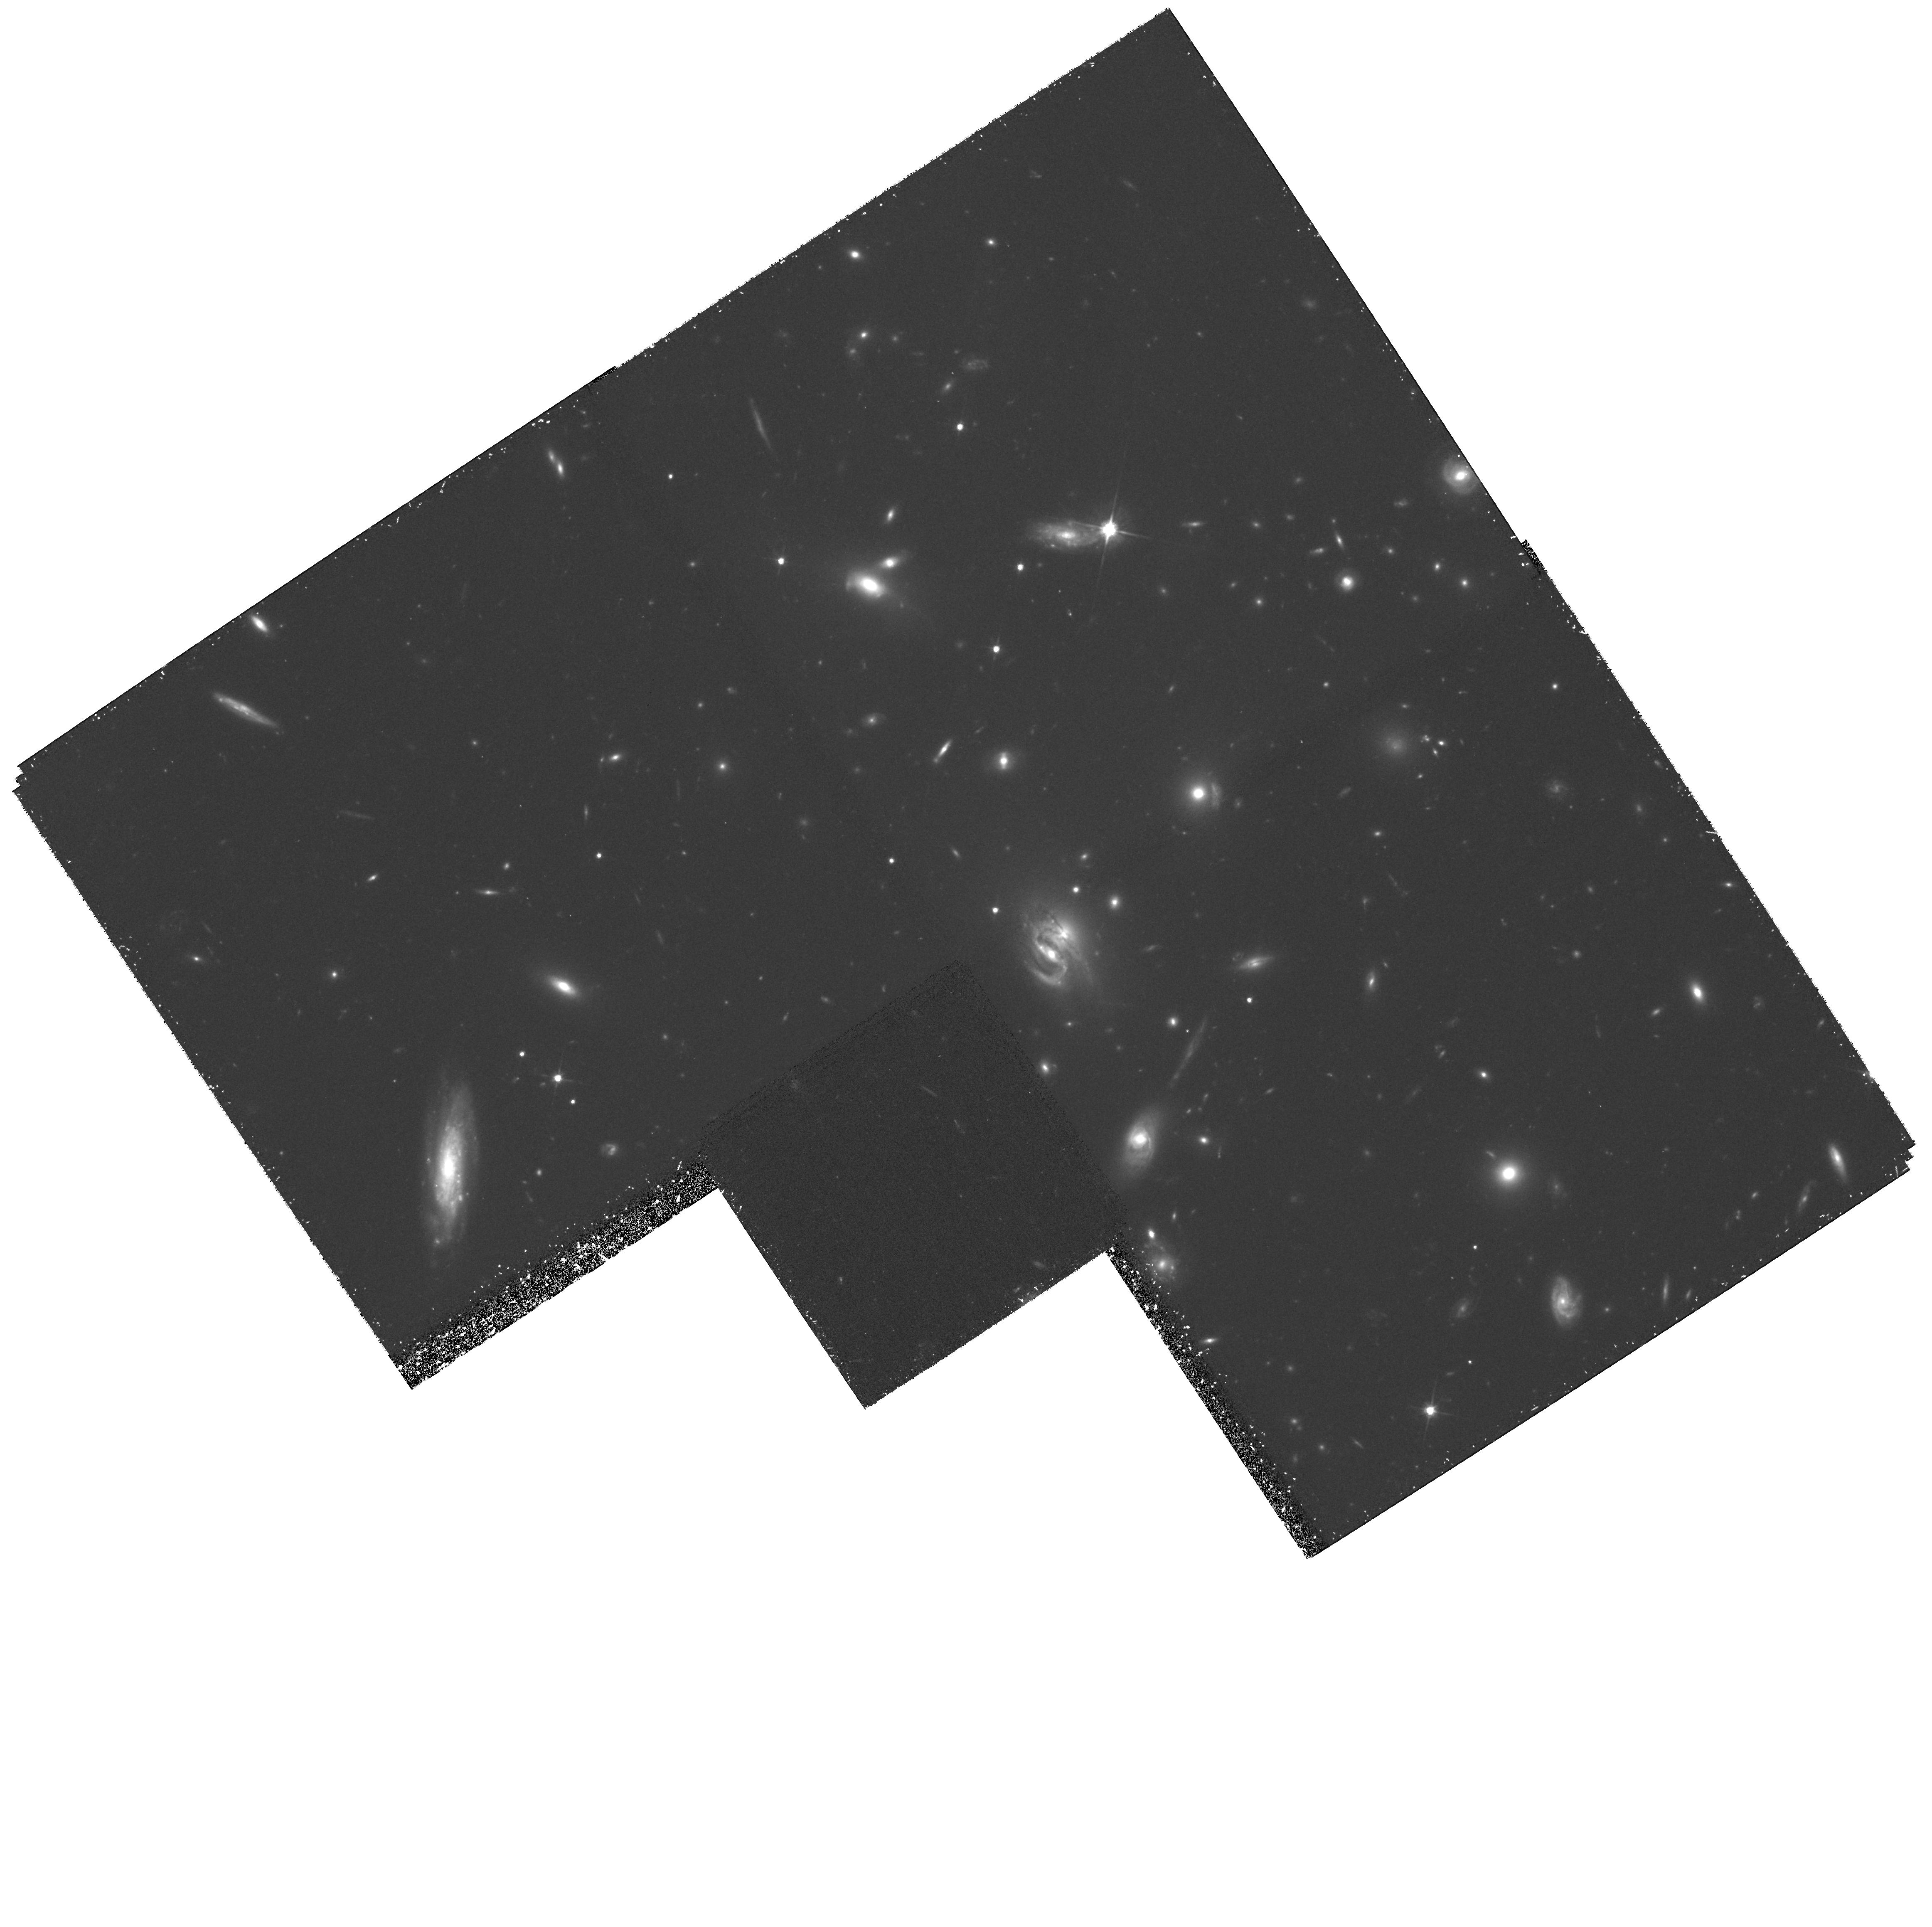
Target: GAL-CLUS-0818+5654
Instrument: WFPC2/PC
Filter: F702W
Exposure: 2 h
Observation ID: hst_8325_01_wfpc2_pc_f702w_u5hm01

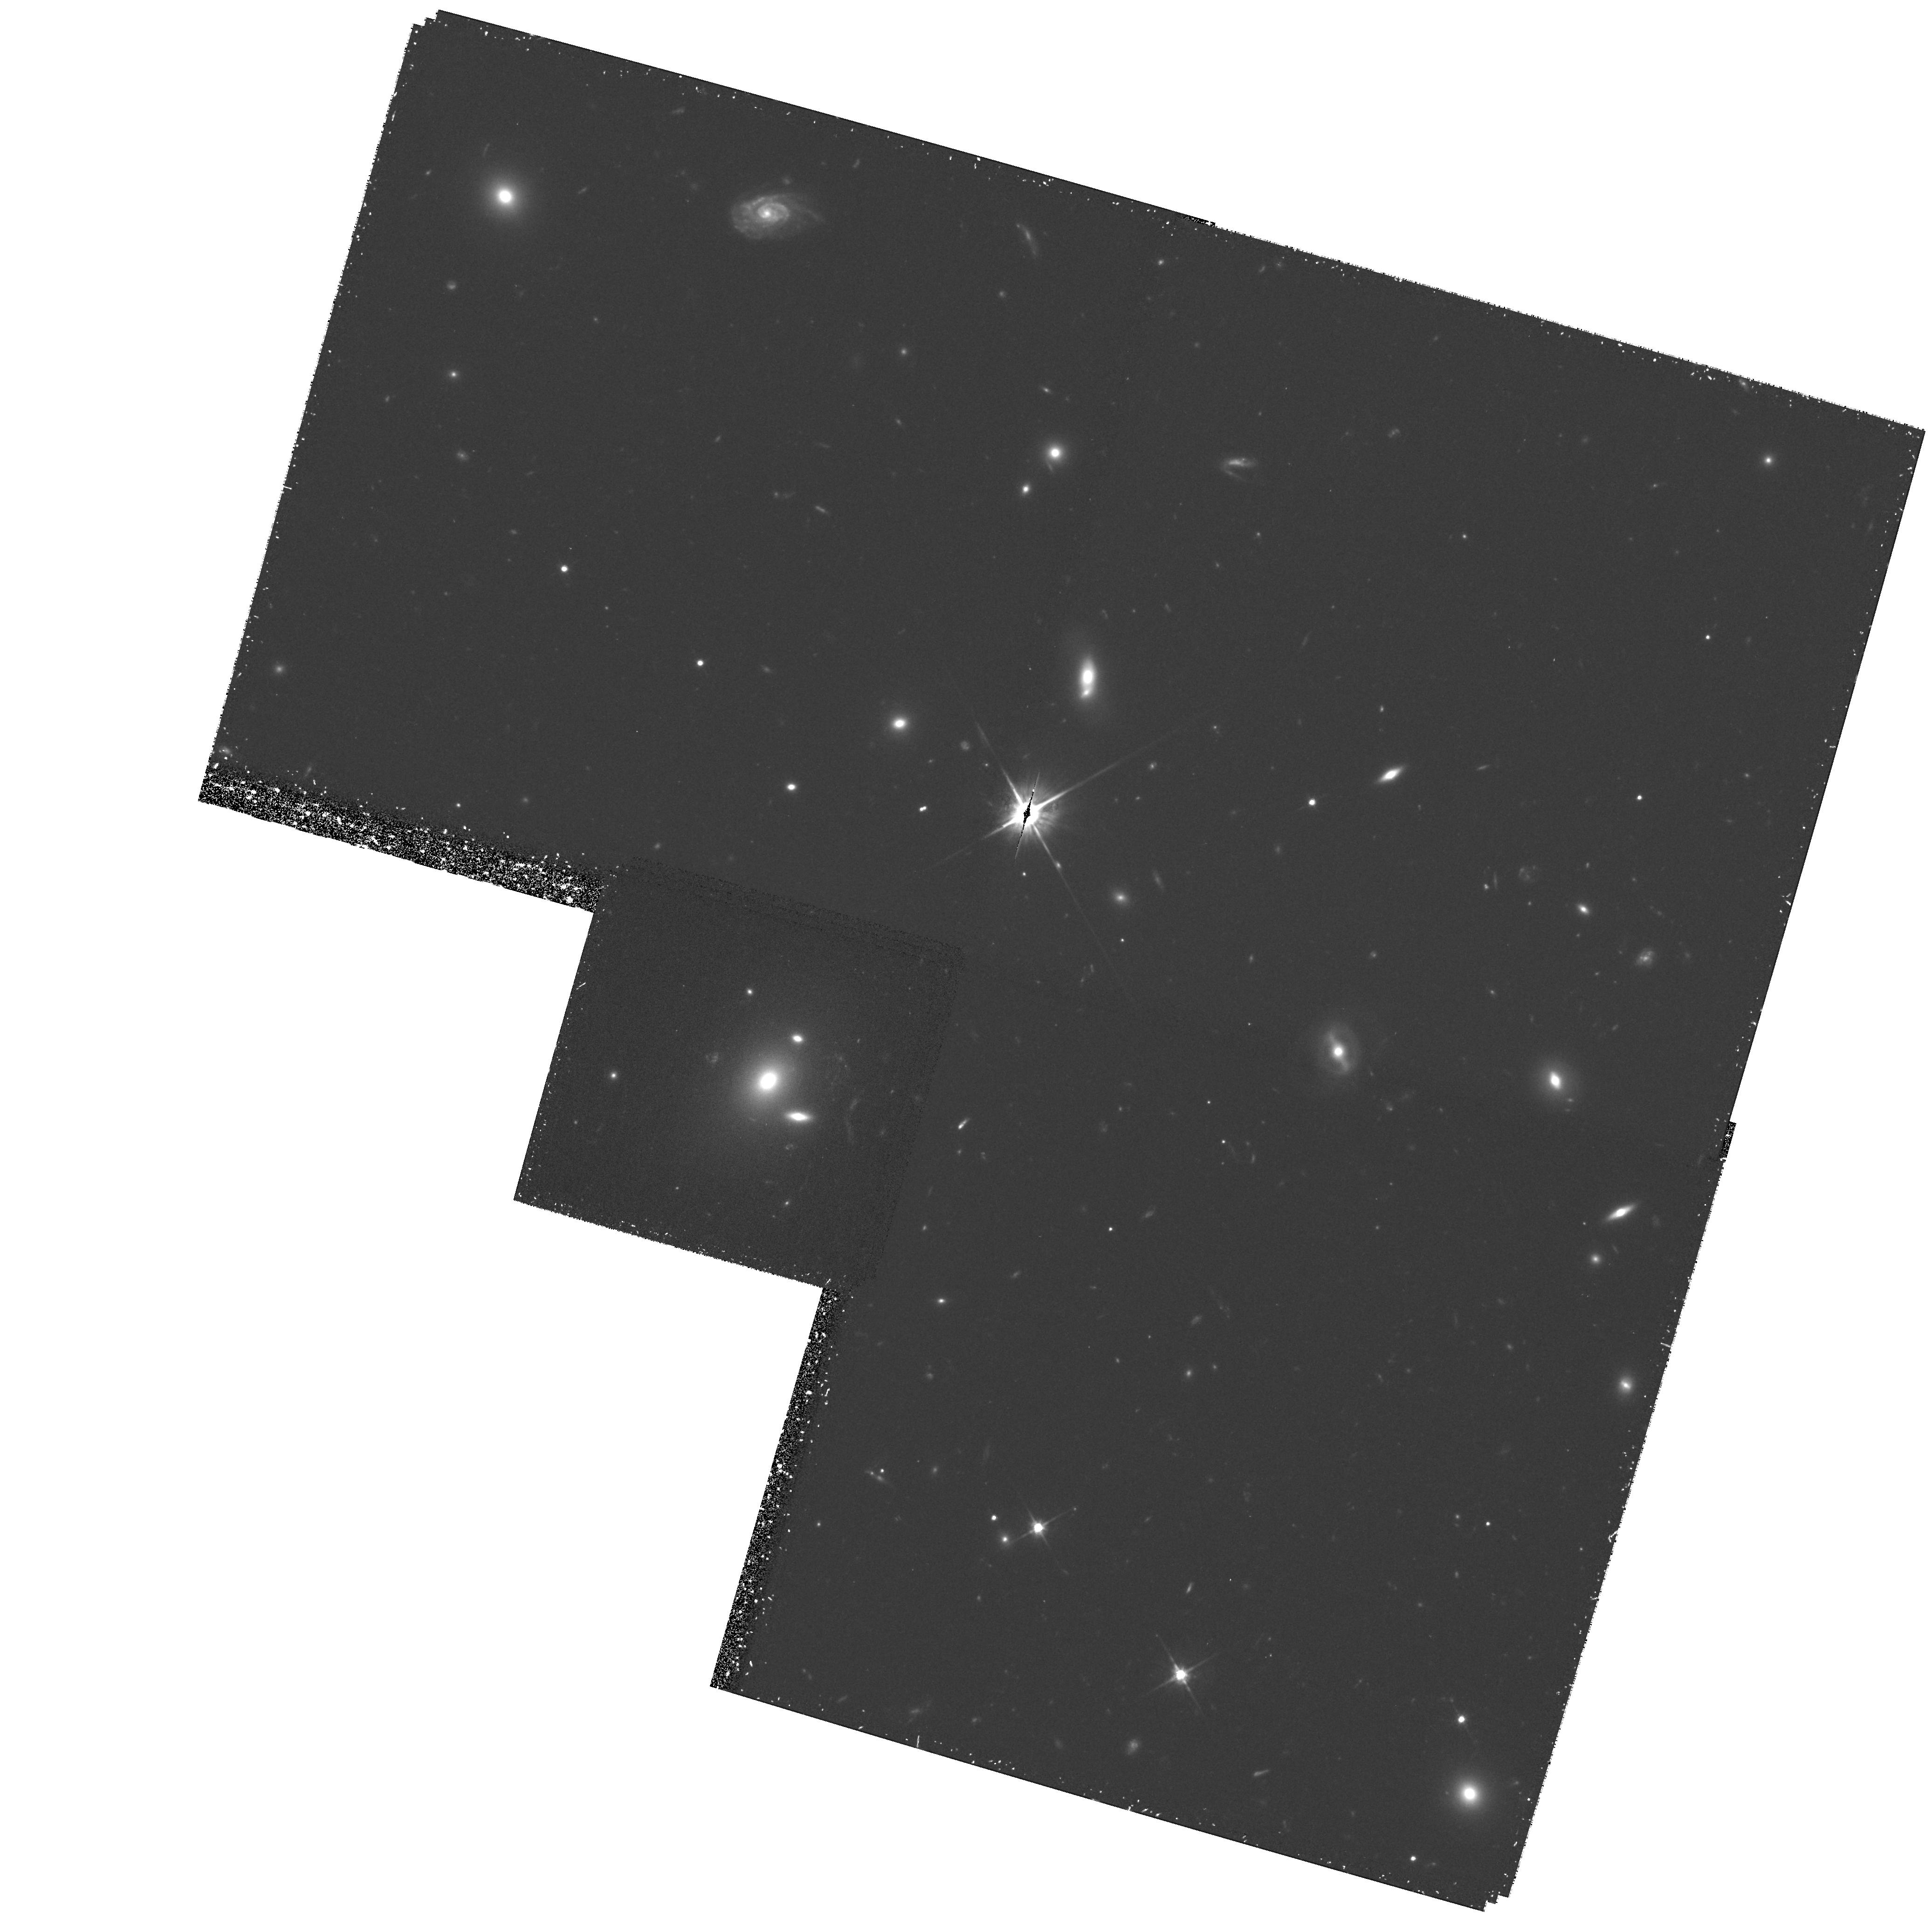
Target: GAL-CLUS-0819+7054
Instrument: WFPC2/PC
Filter: F702W
Exposure: 1.9 h
Observation ID: hst_8325_02_wfpc2_pc_f702w_u5hm02

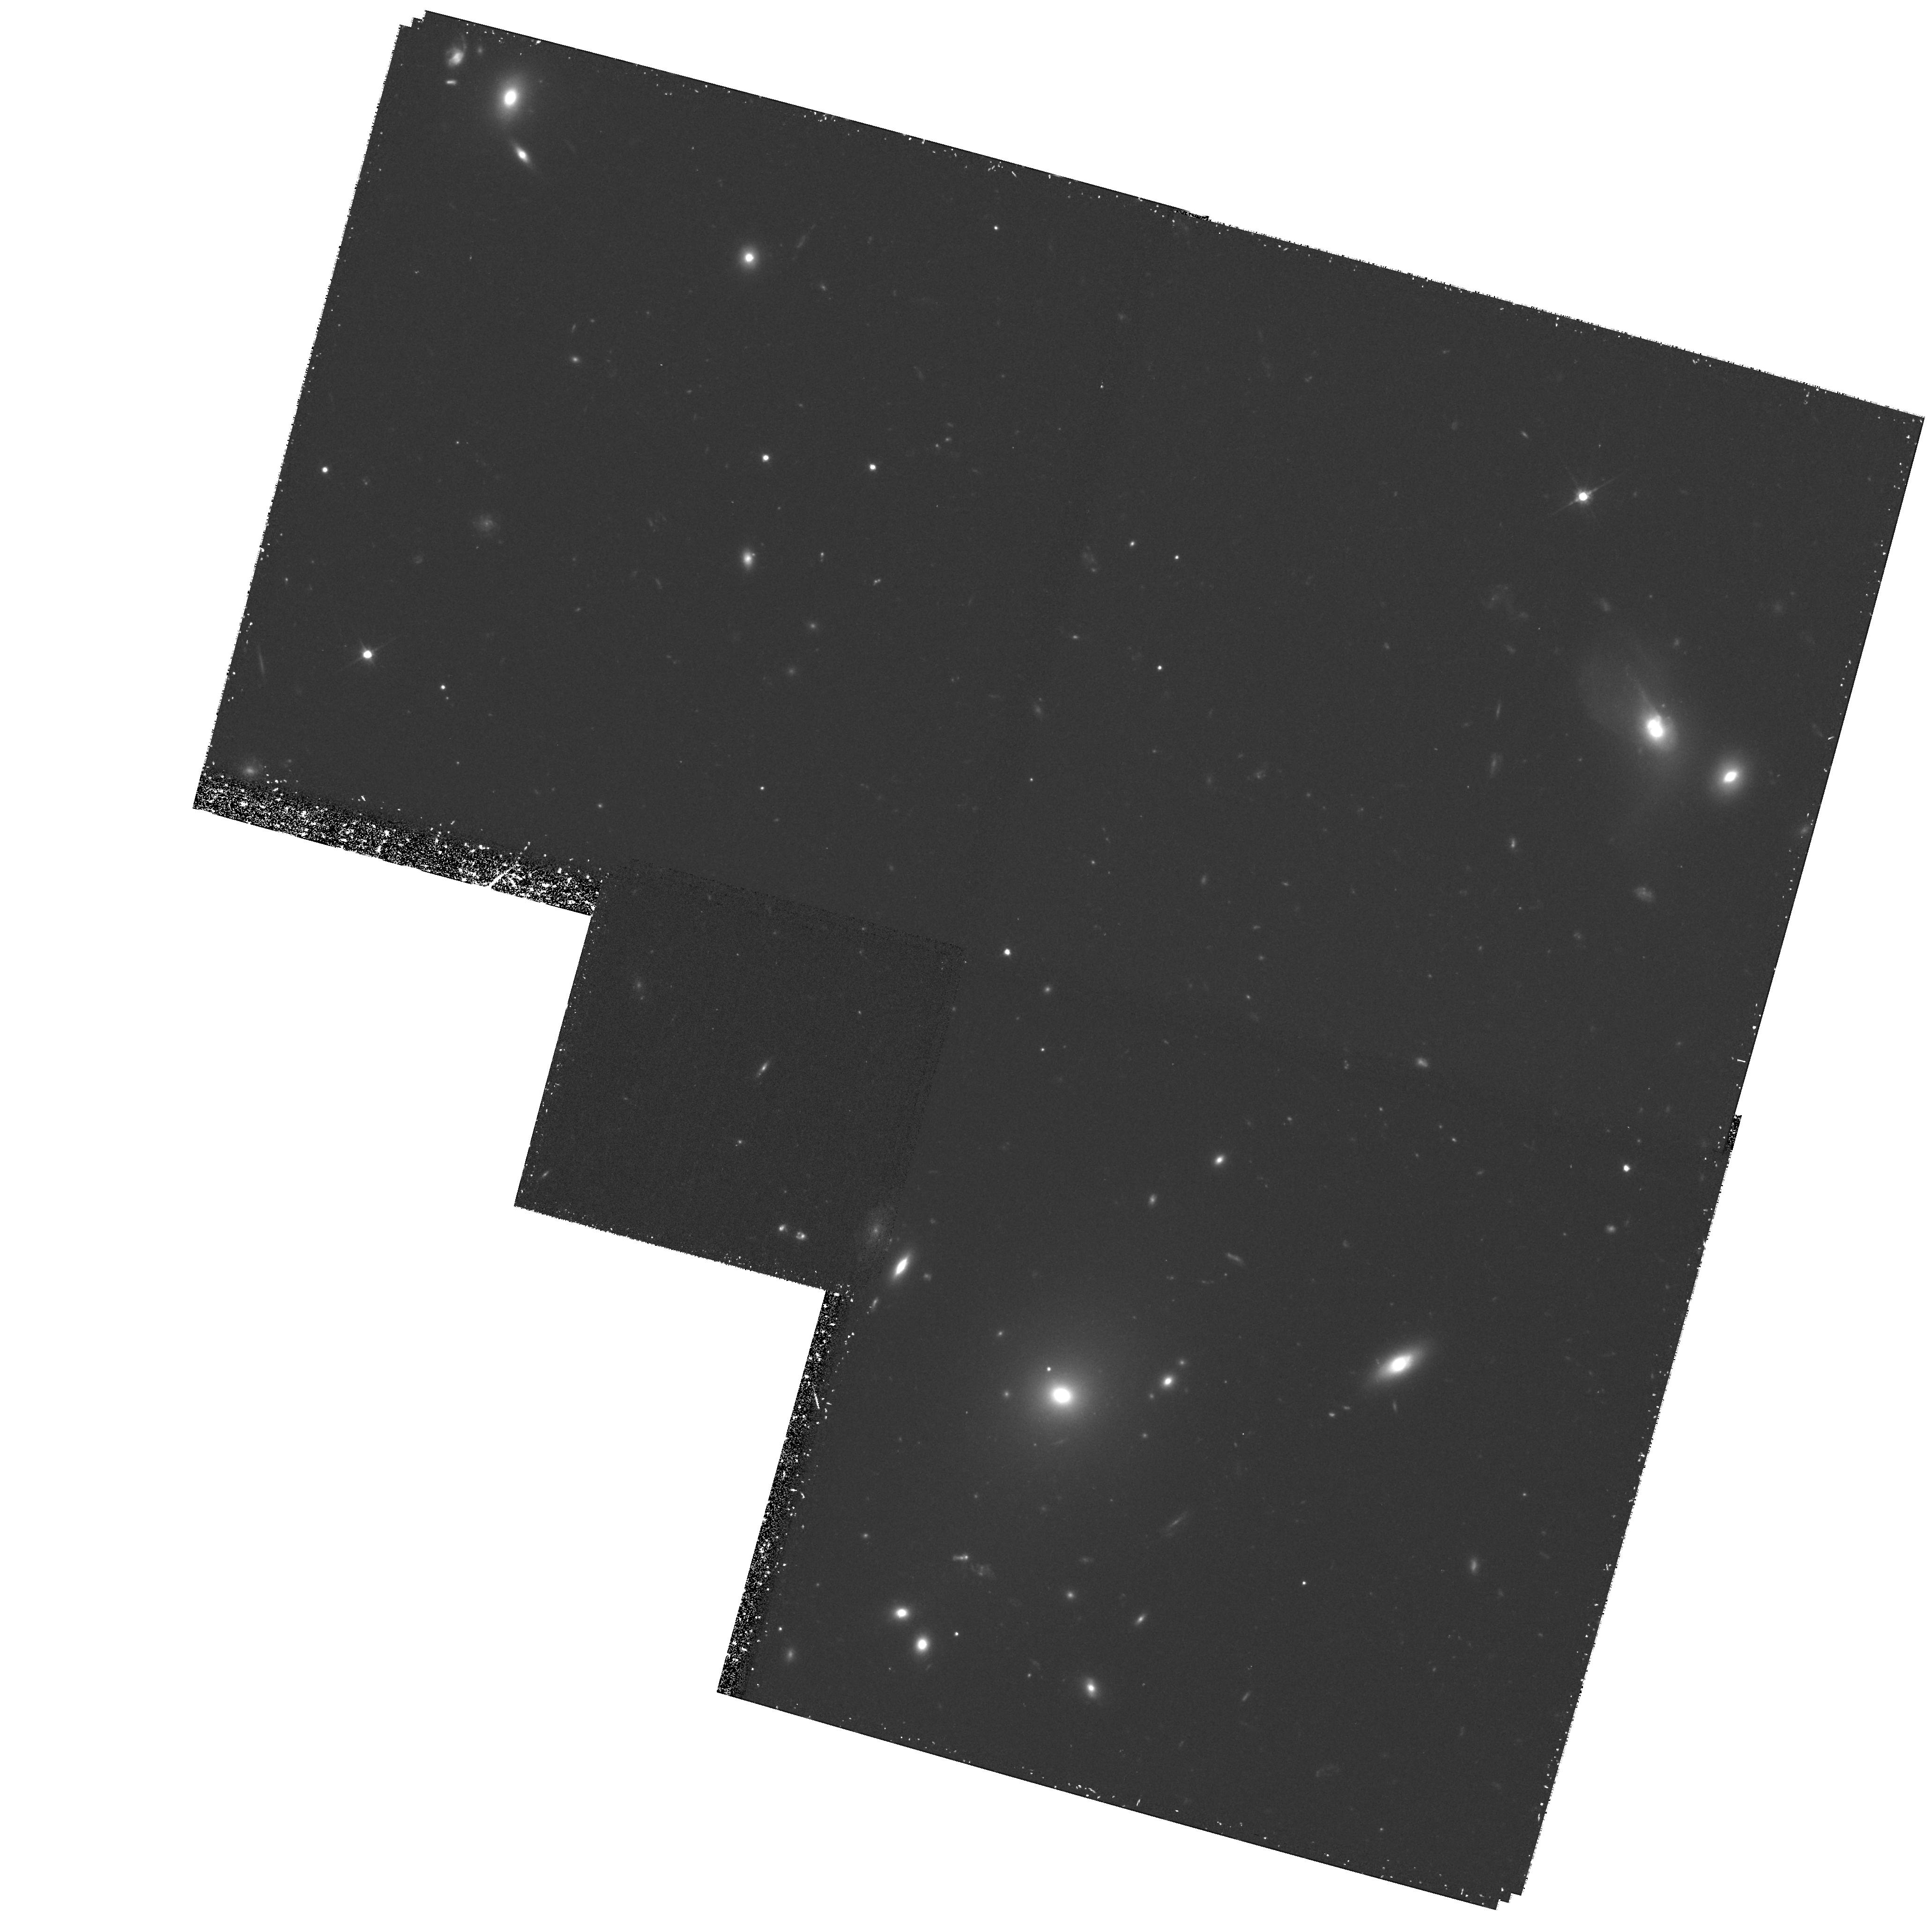
Target: GAL-CLUS-0841+7046
Instrument: WFPC2/PC
Filter: F702W
Exposure: 1.9 h
Observation ID: hst_8325_03_wfpc2_pc_f702w_u5hm03

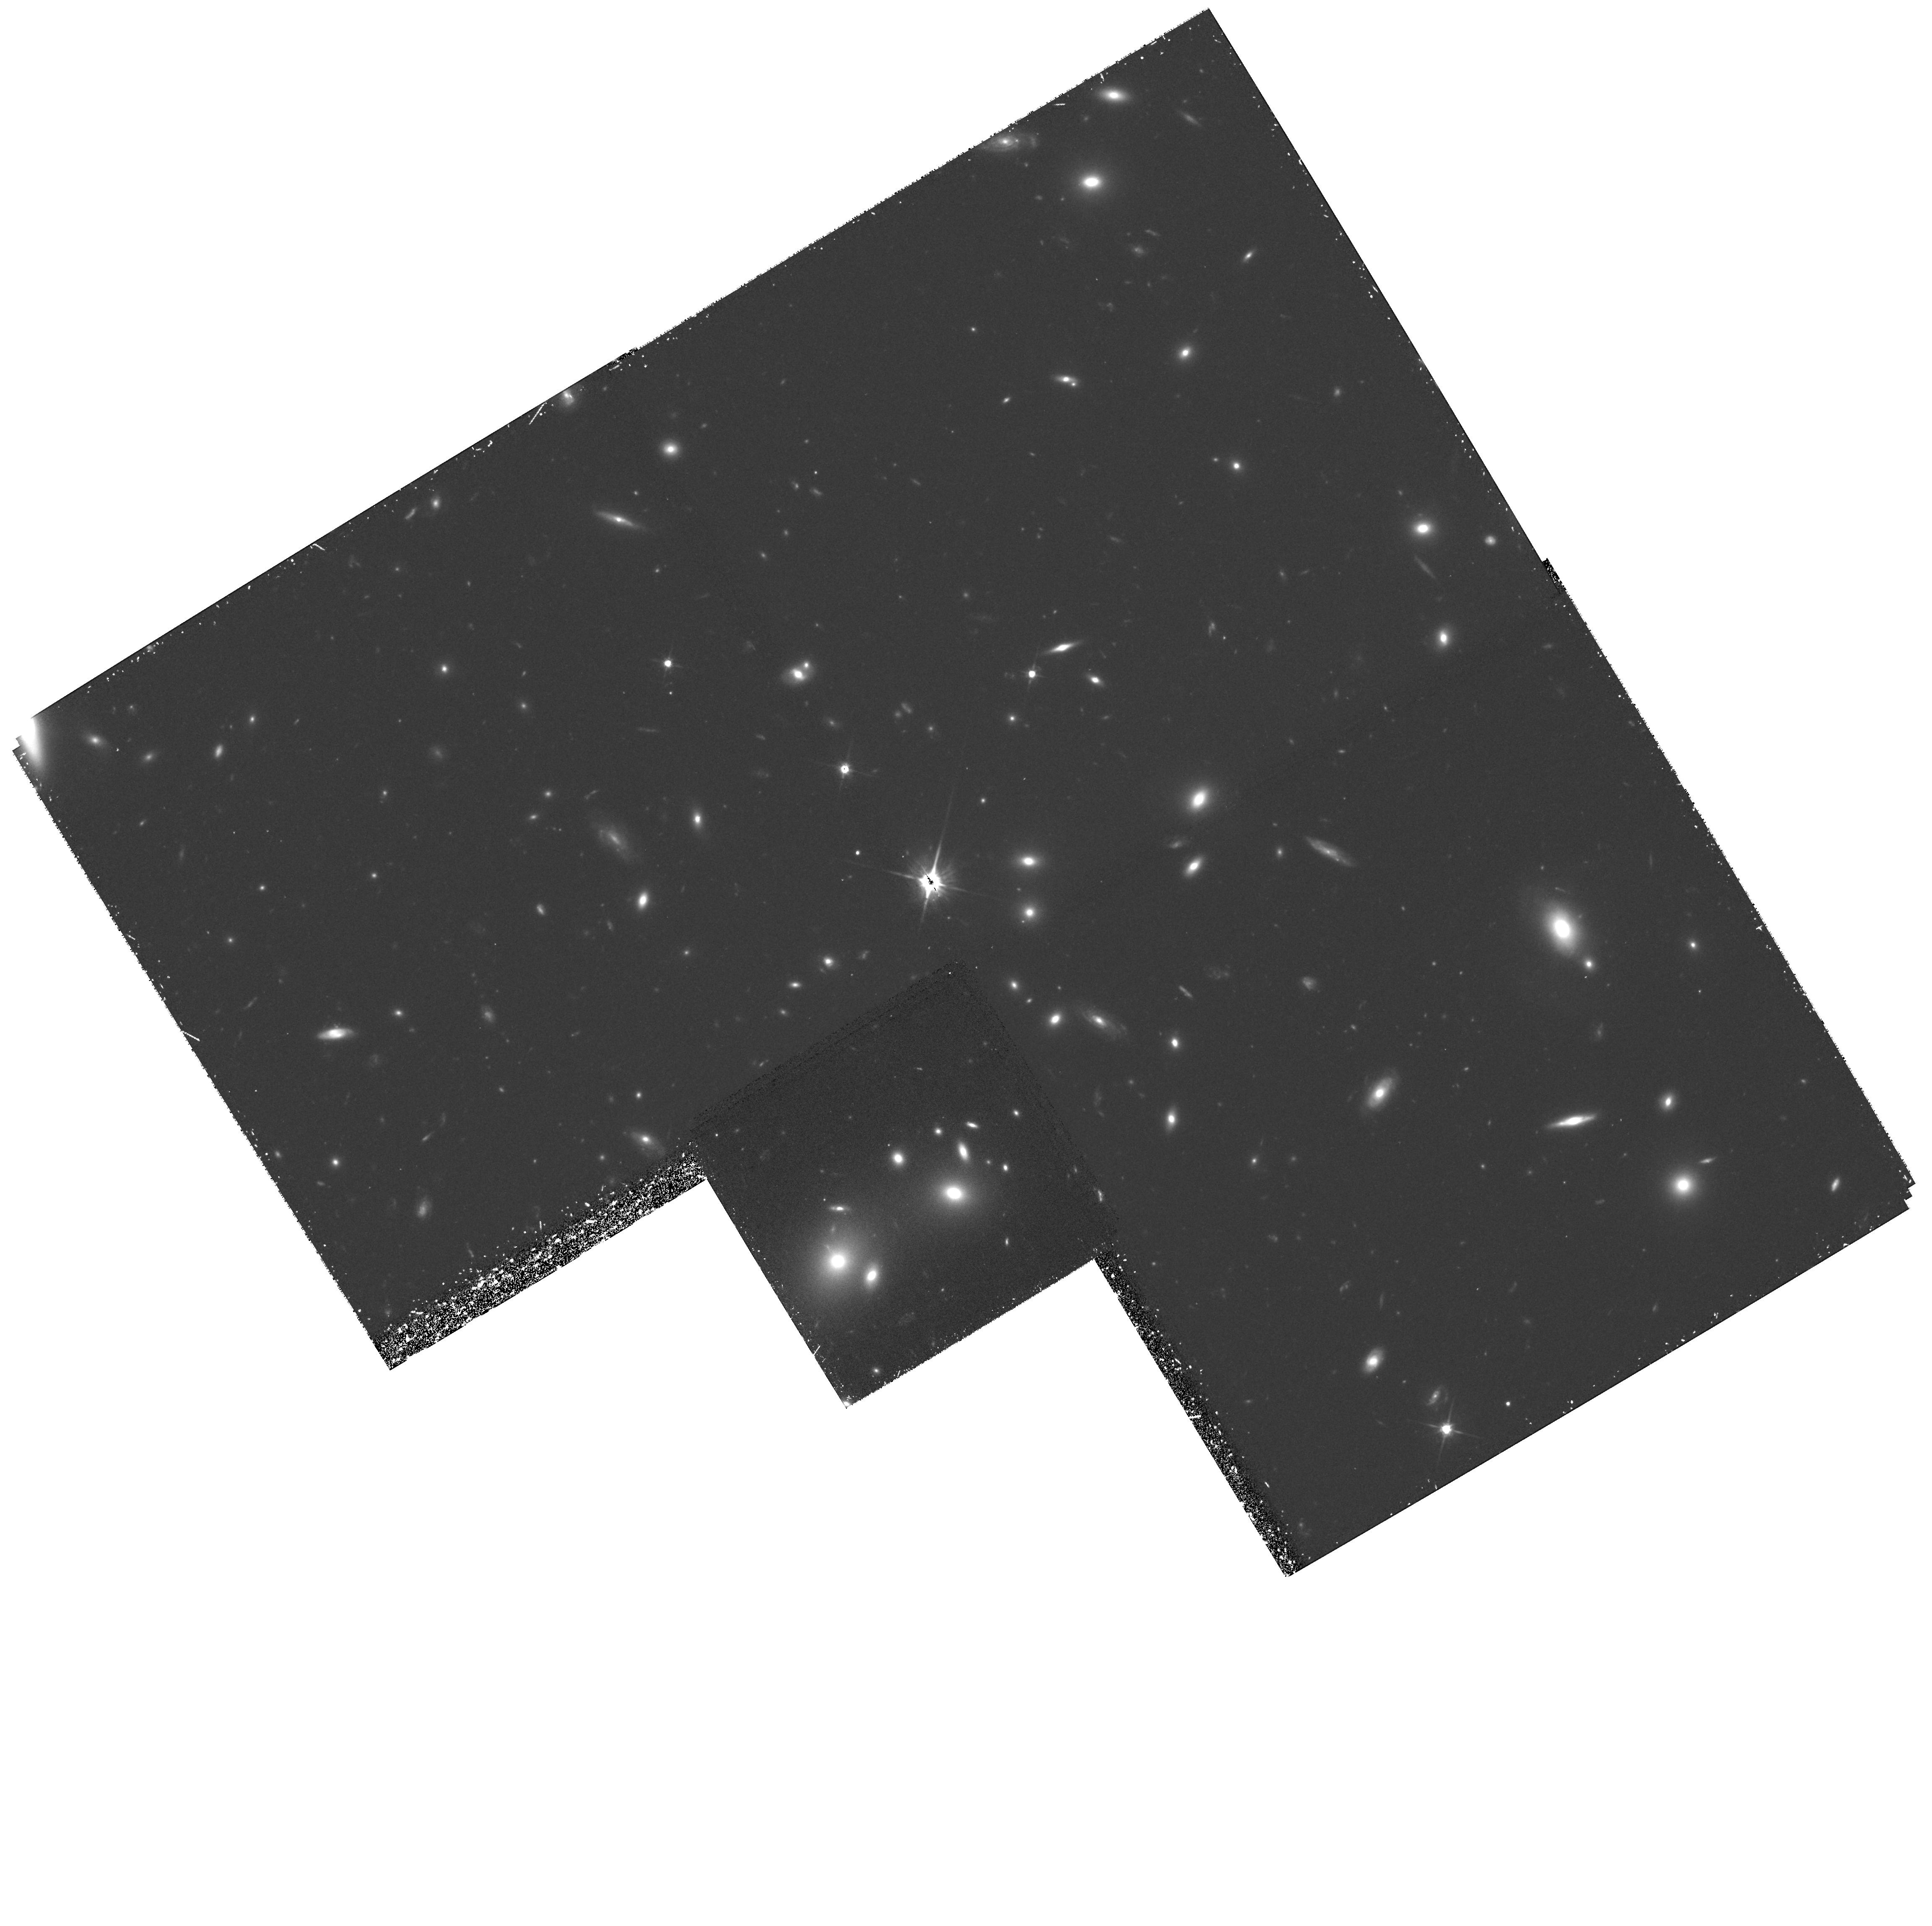
Target: GAL-CLUS-1444+6344
Instrument: WFPC2/PC
Filter: F702W
Exposure: 2.1 h
Observation ID: hst_8325_06_wfpc2_pc_f702w_u5hm06

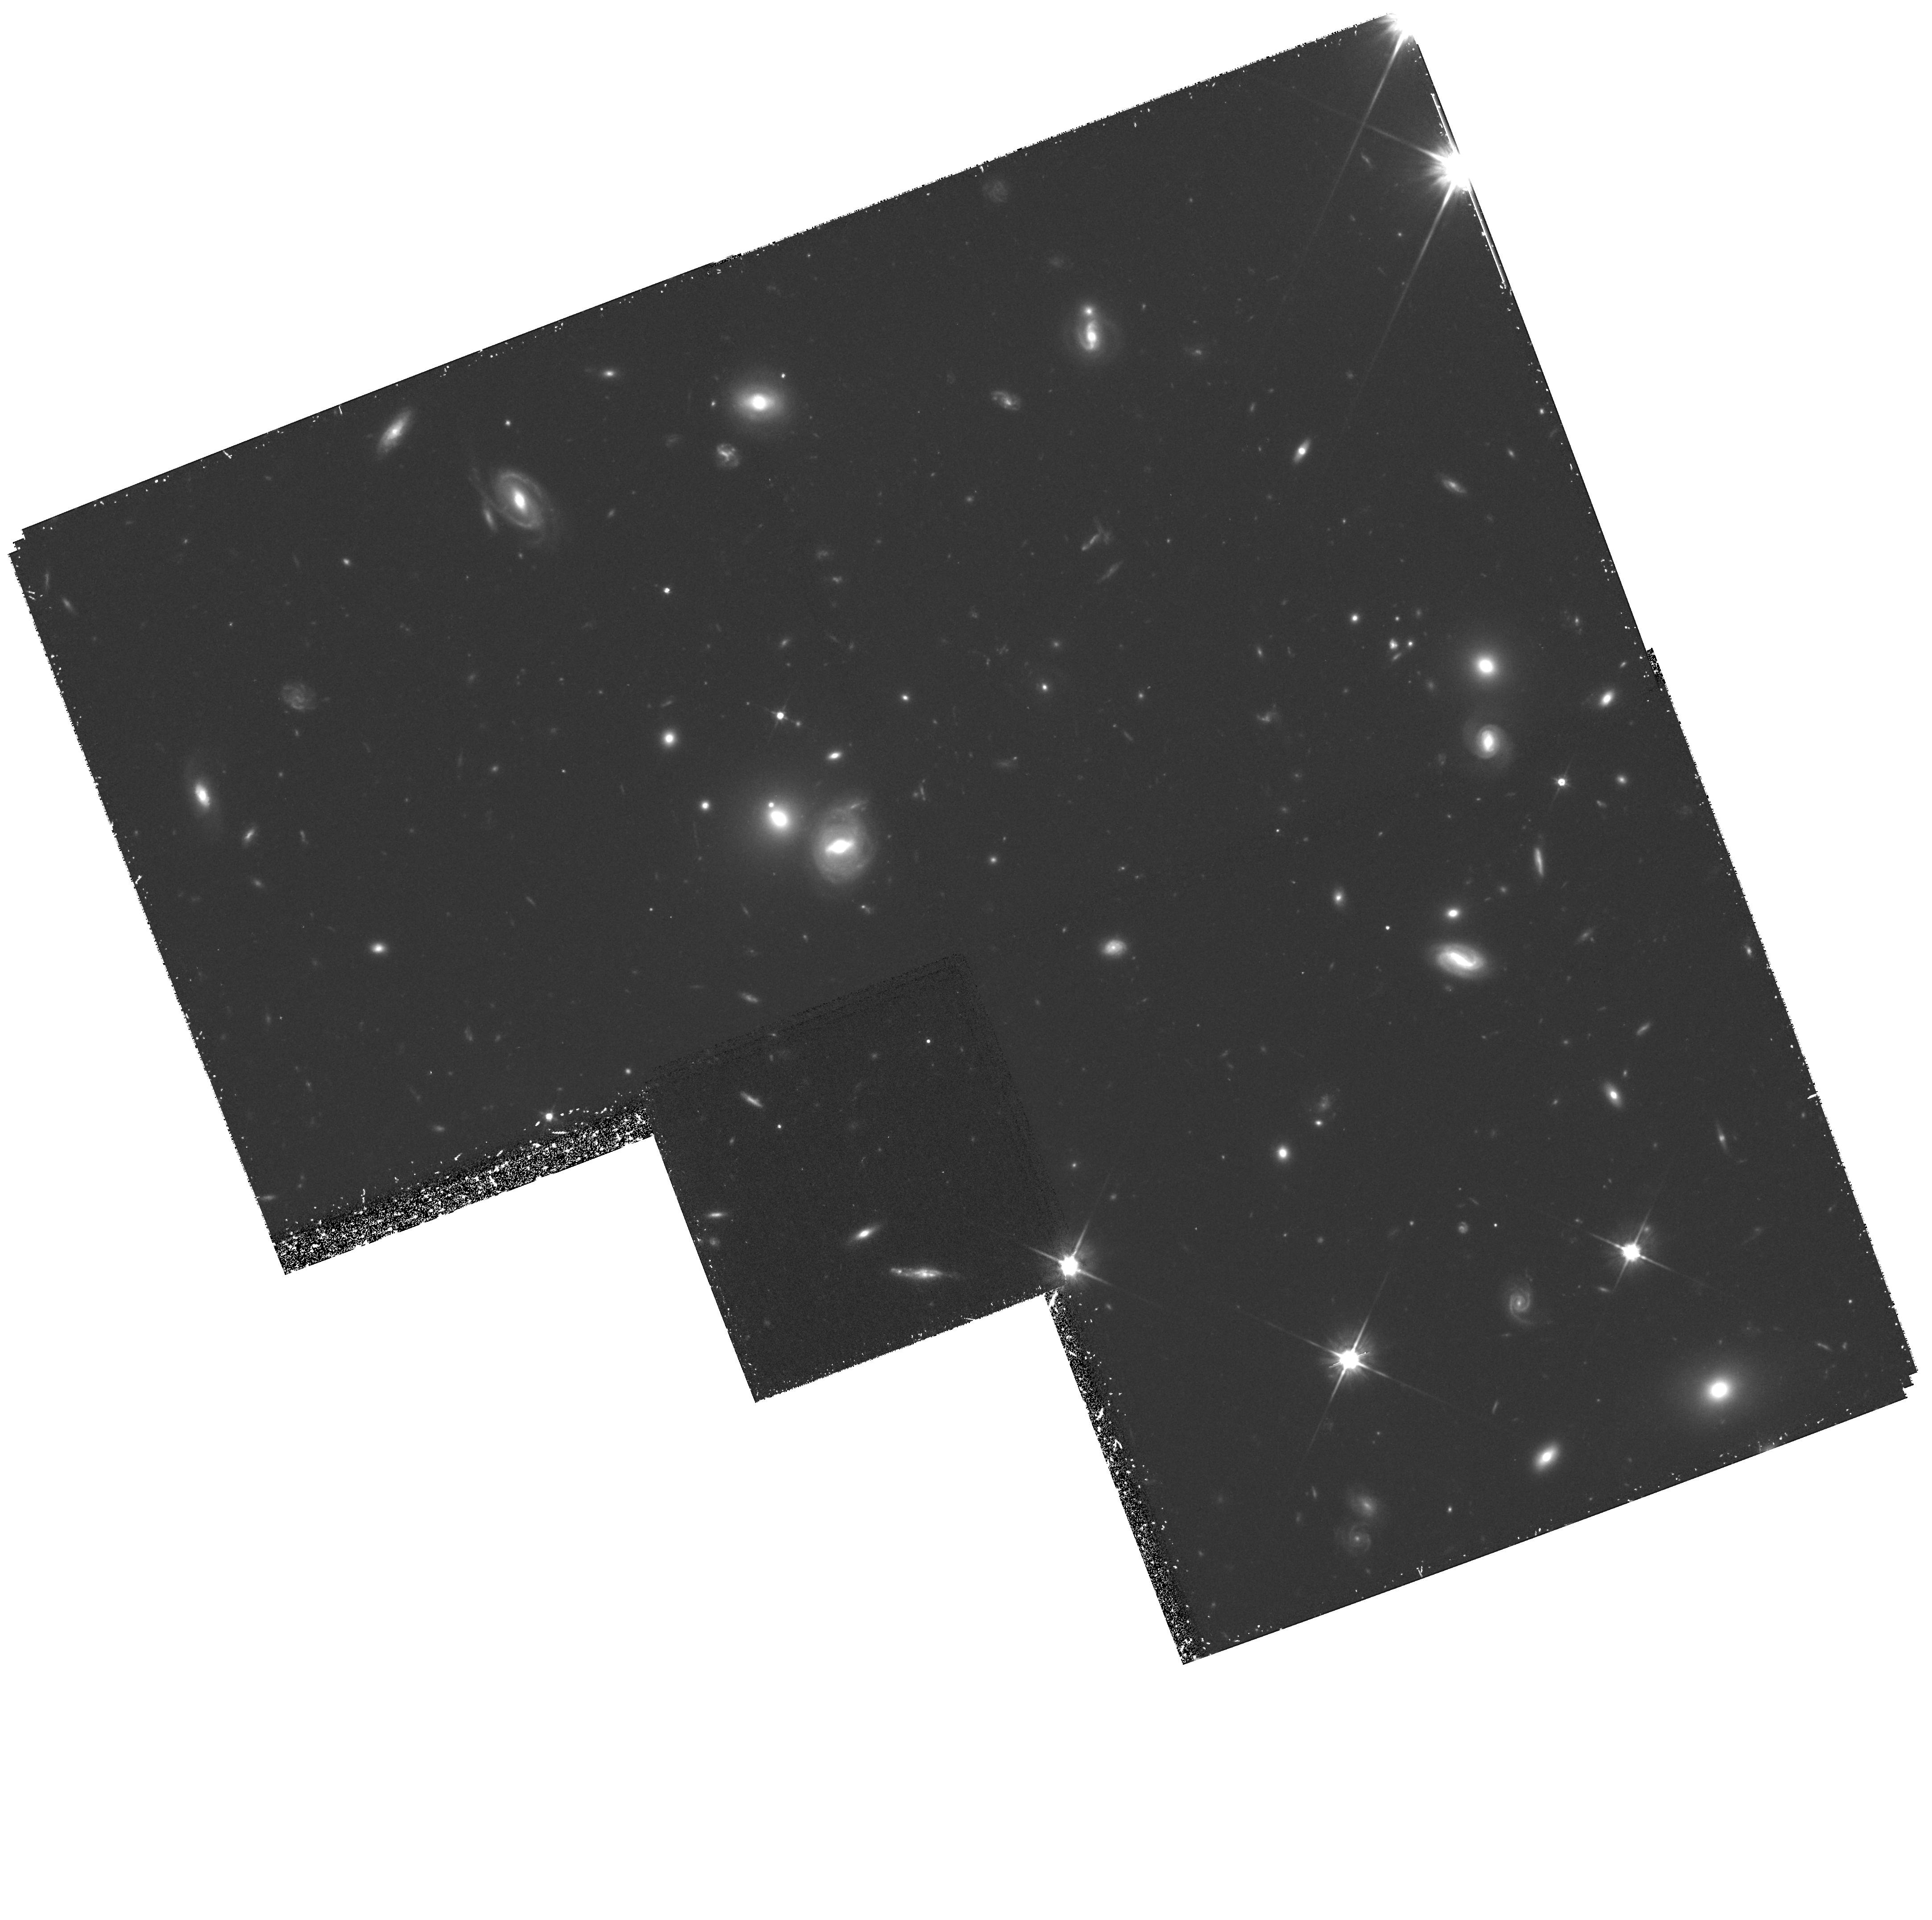
Target: GAL-CLUS-1701+6421
Instrument: WFPC2/PC
Filter: F702W
Exposure: 2.1 h
Observation ID: hst_8325_08_wfpc2_pc_f702w_u5hm08

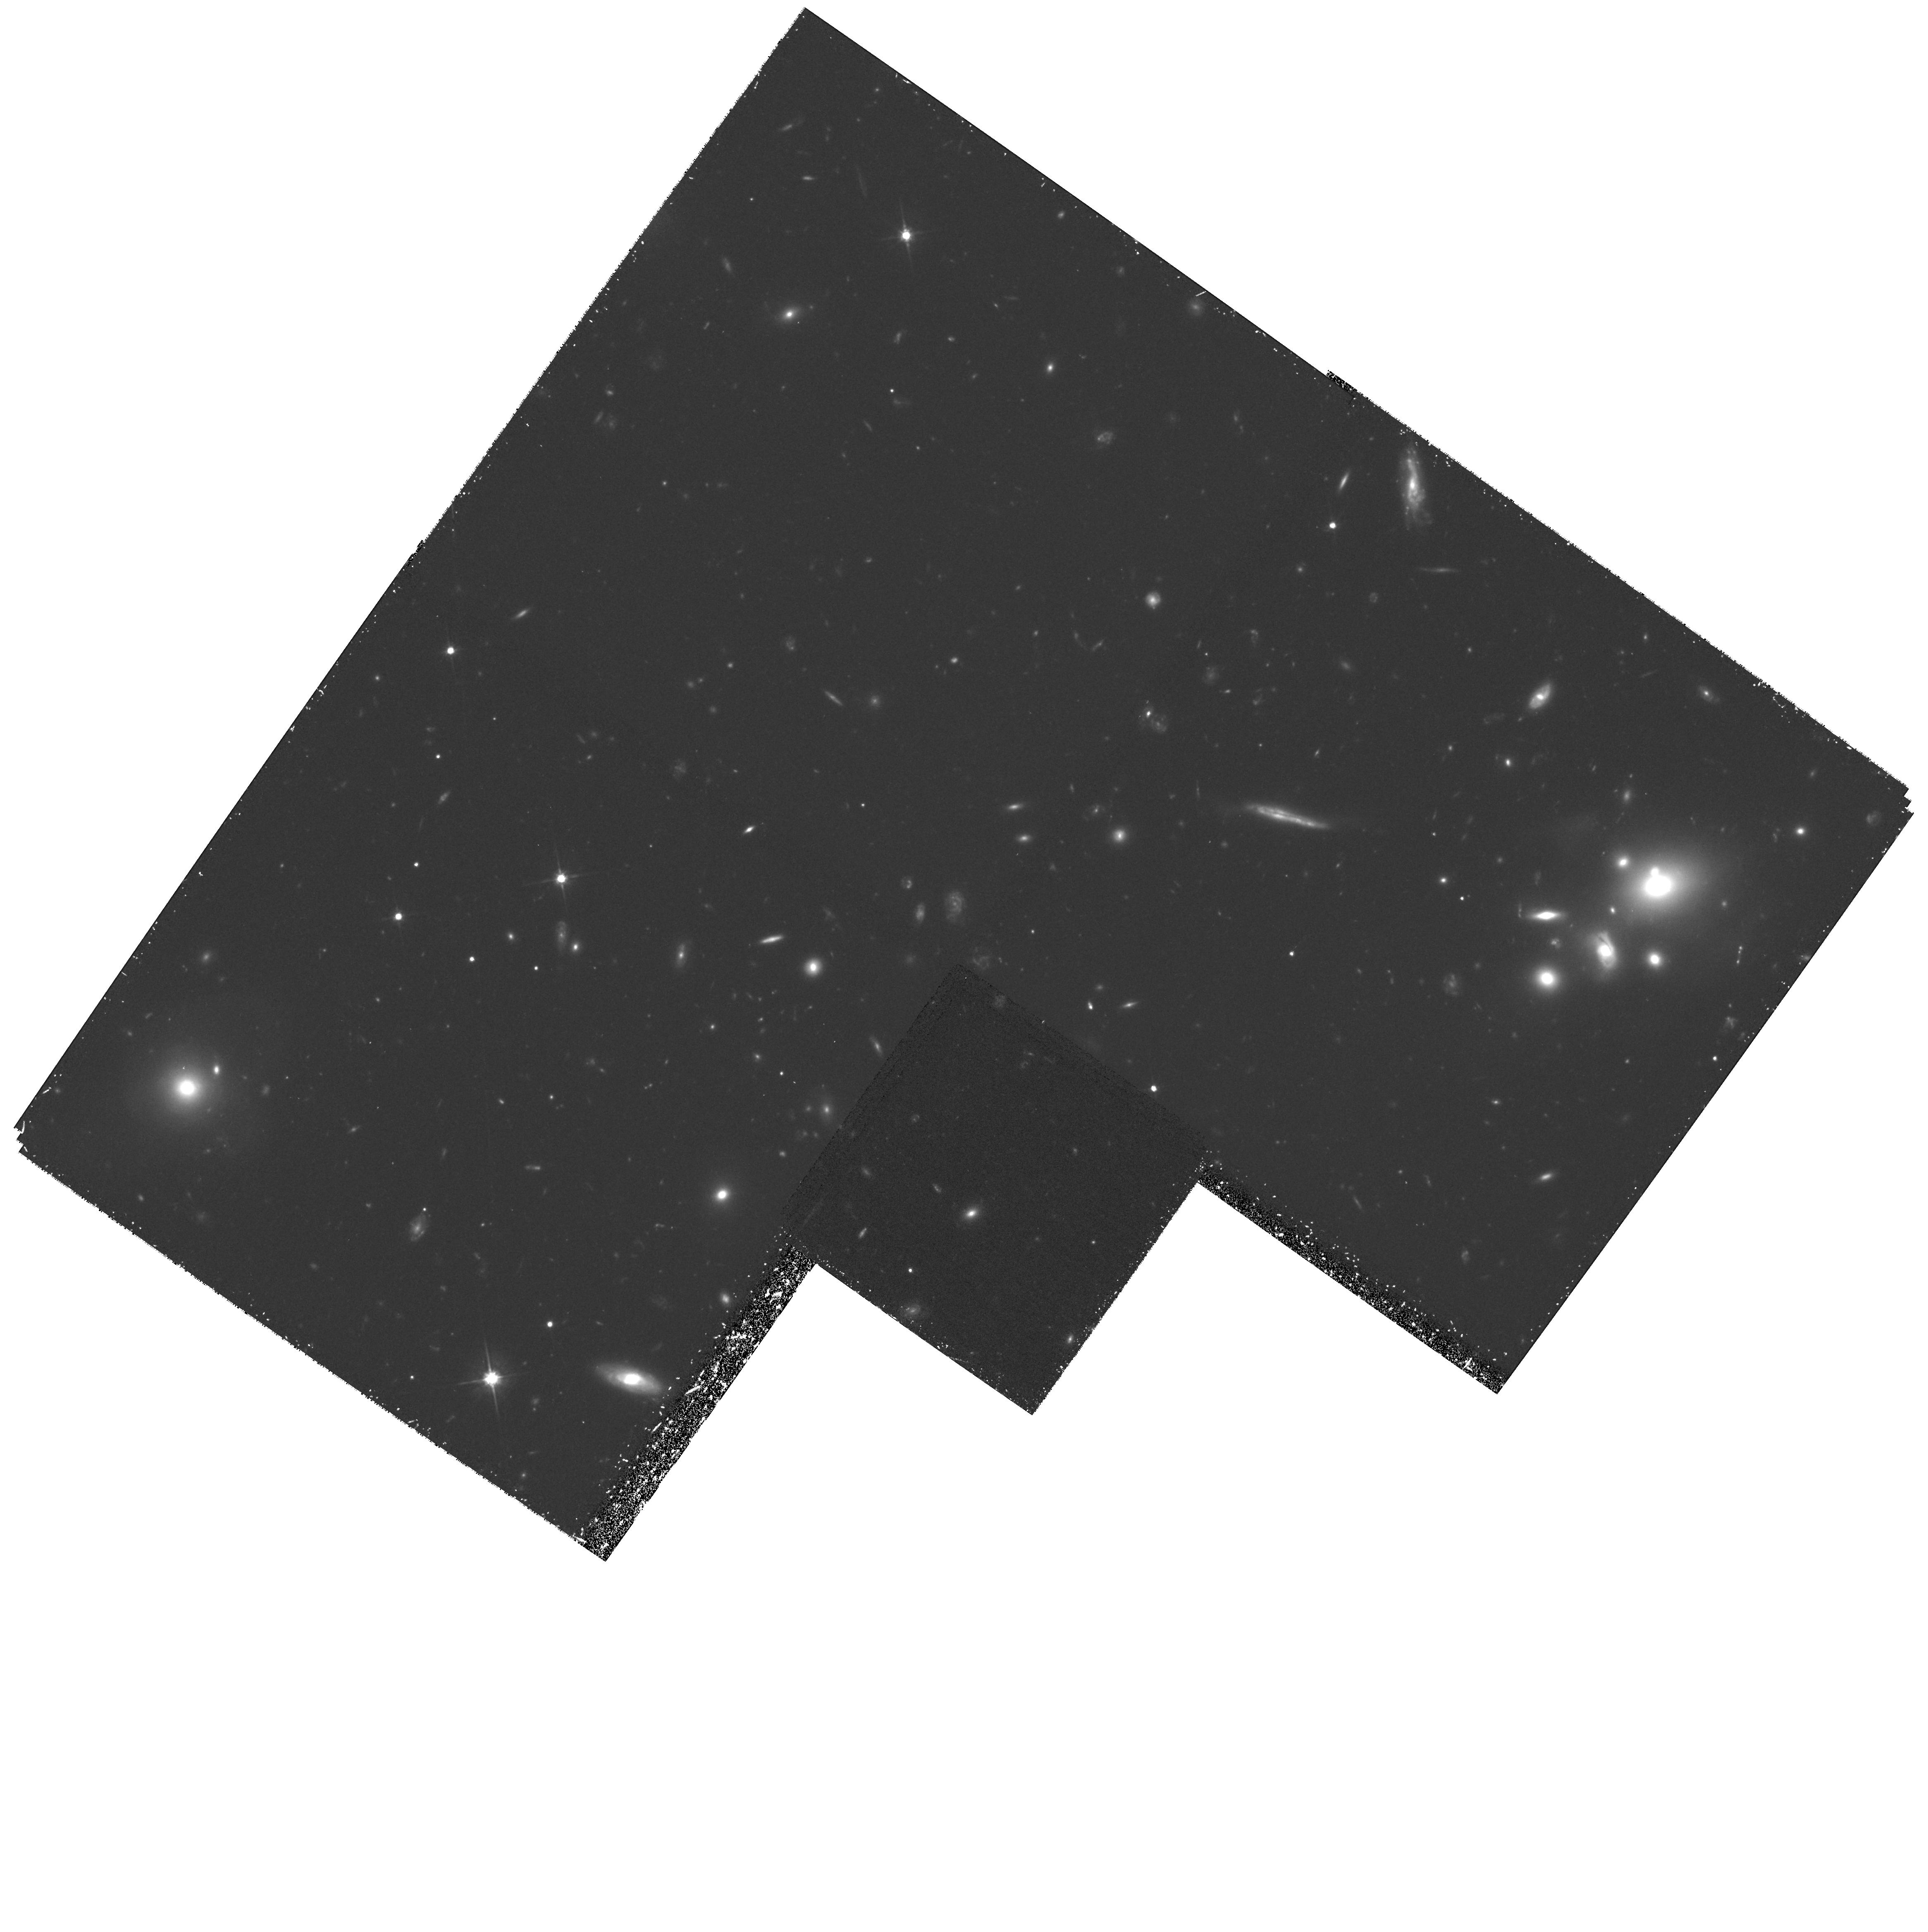
Target: GAL-CLUS-1702+6420
Instrument: WFPC2/PC
Filter: F702W
Exposure: 2.1 h
Observation ID: hst_8325_09_wfpc2_pc_f702w_u5hm09

Galaxy Evolution in Low-Density Environments: WFPC2 Imaging of Poor X-ray Clusters at z=0.2-0.3 (PI: Davies, Roger)

We propose to use WFPC2 to obtain high quality morphological information on galaxies within 9 X-ray-selected poor clusters at z=0.2-0.3. These morphologies will be combined with information on the stellar populations of the galaxies from our on-going spectroscopic survey of these systems to provide a complete view of the morphological and spectral evolution of galaxies within these clusters. The results of this analysis will be contrasted with the conclusions of previous HST/spectral studies of much richer clusters to provide a clearer understanding of the physical processes which operate on galaxies and how these vary with environment. One Specific goal is to test recent claims that the ram-pressure of the intra-cluster medium causes a morphological and spectroscopic transformation of star forming disk galaxies into S0 galaxies.